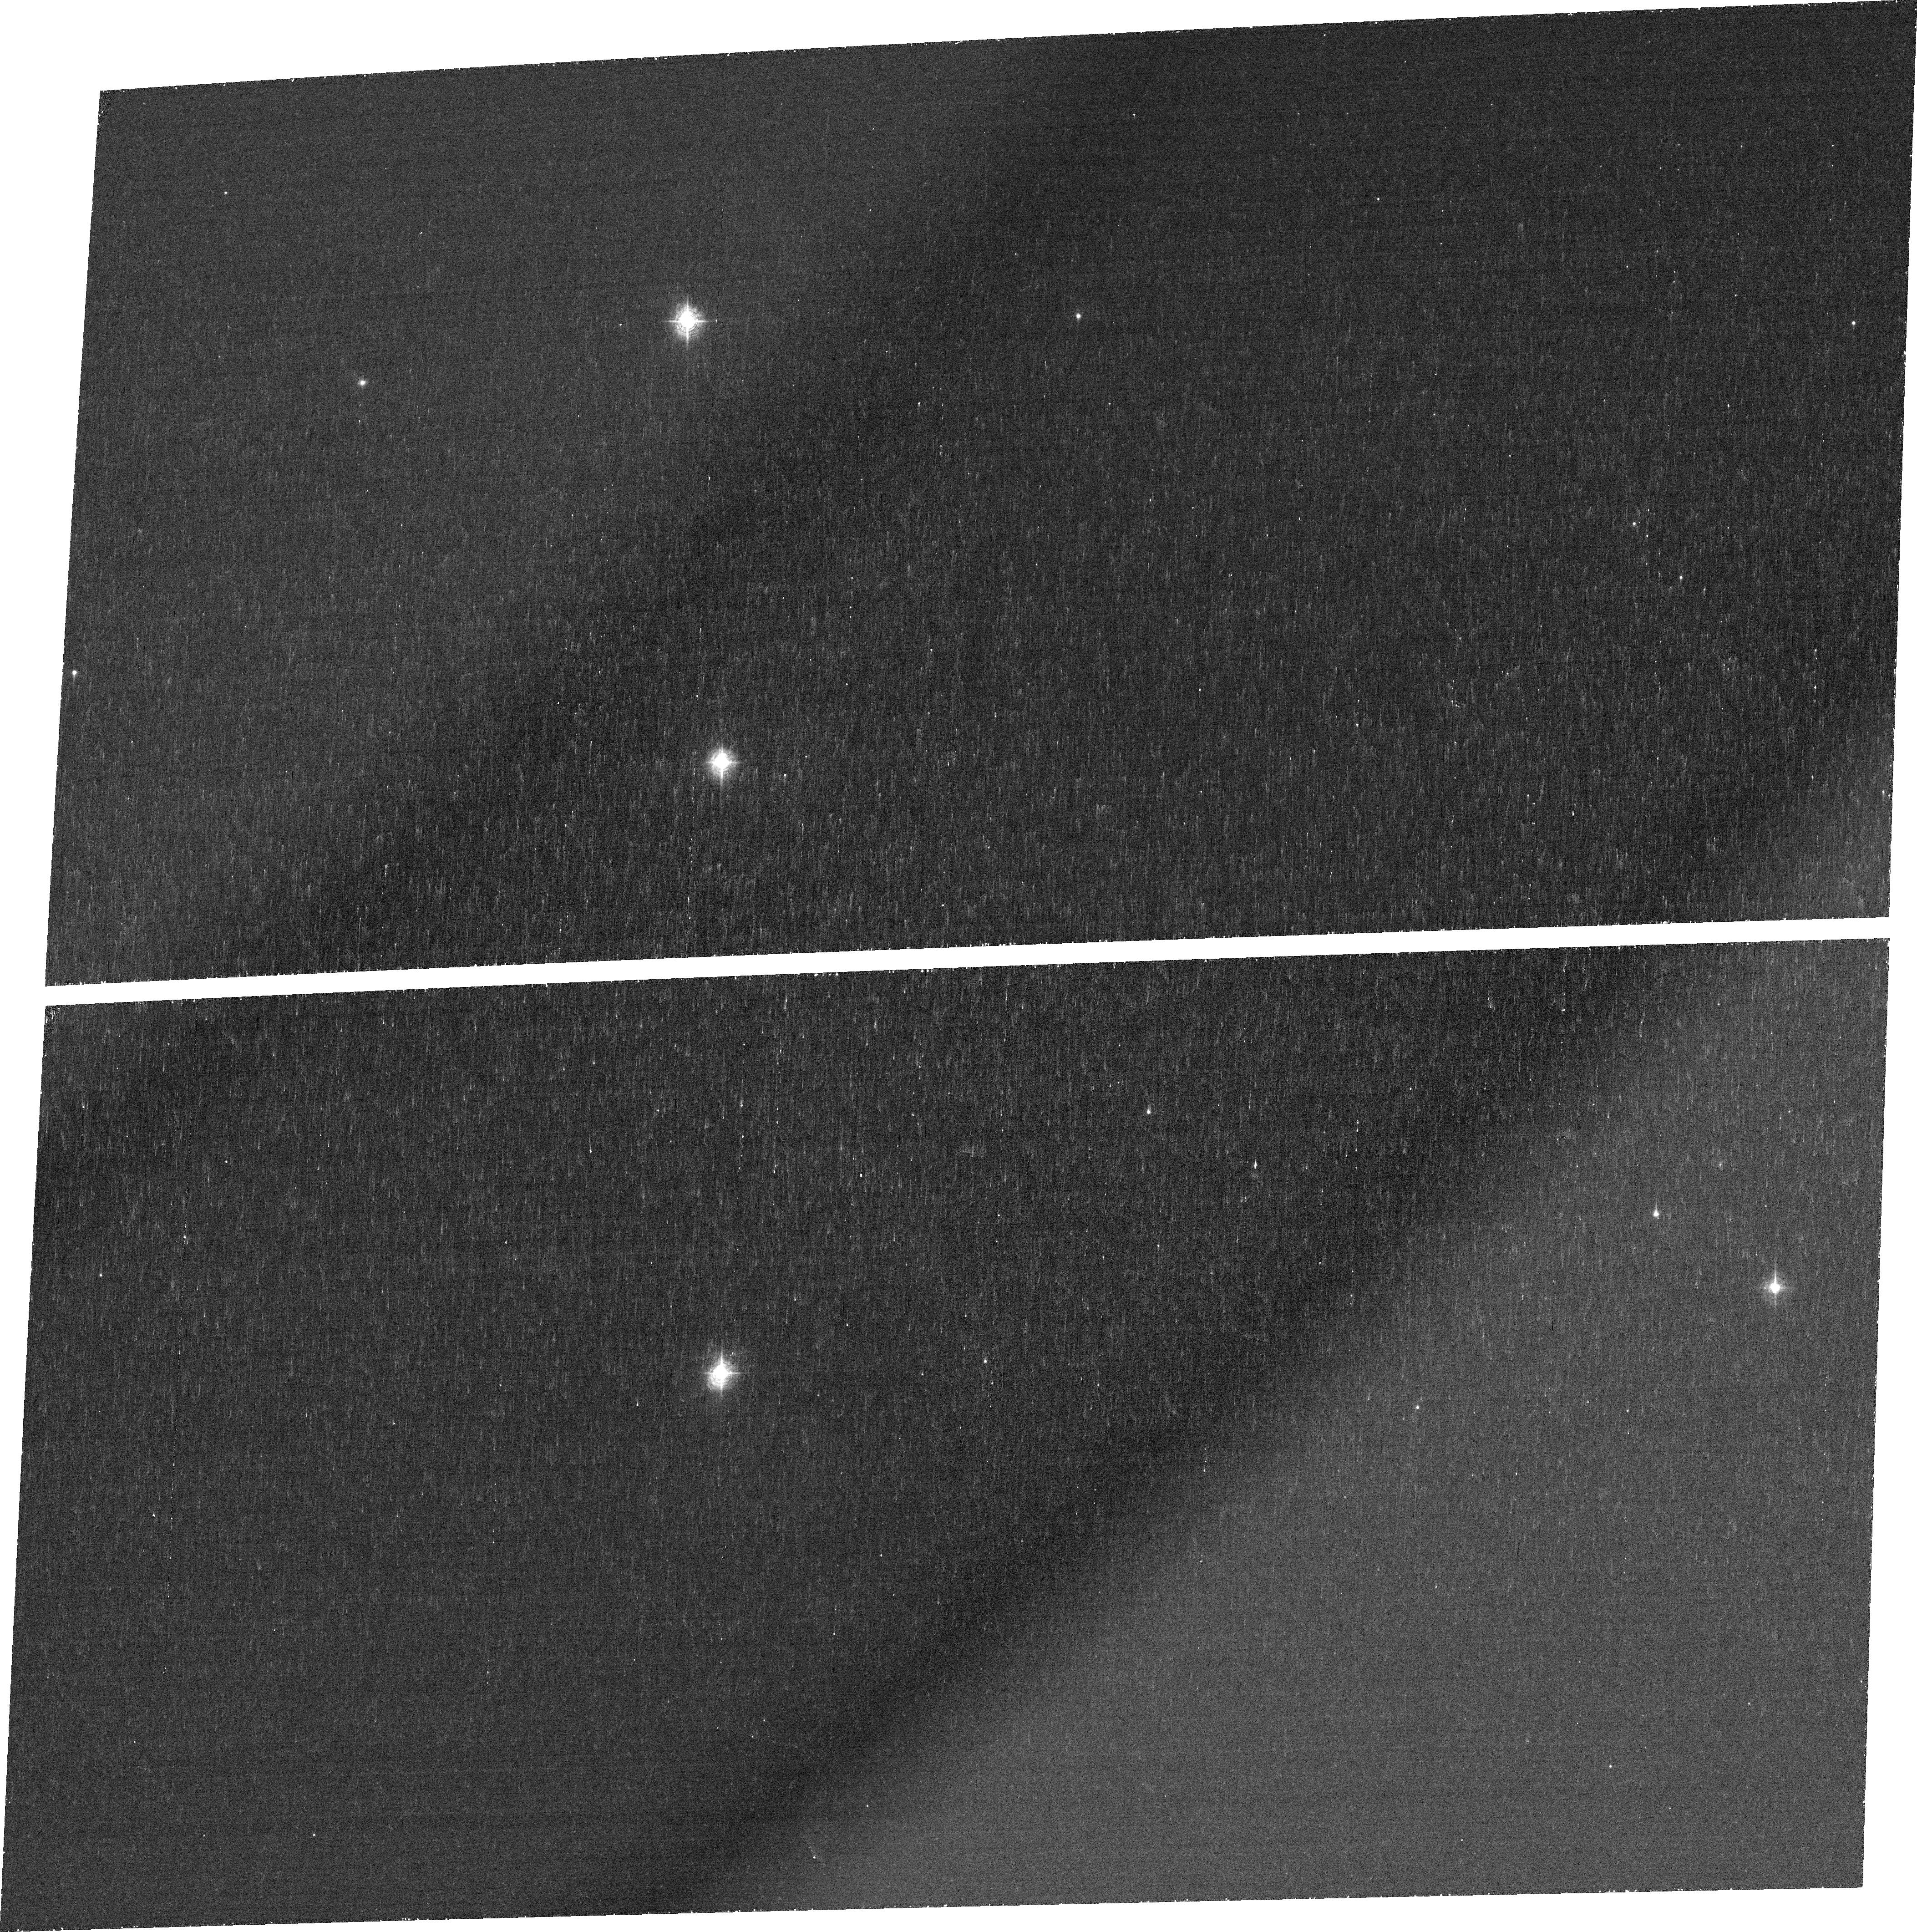
Target: SDSS-J081552.00+215623.6. Instrument: ACS/WFC. Filter: FR423N. Exposure: 42 min. Observation ID: jcag53050

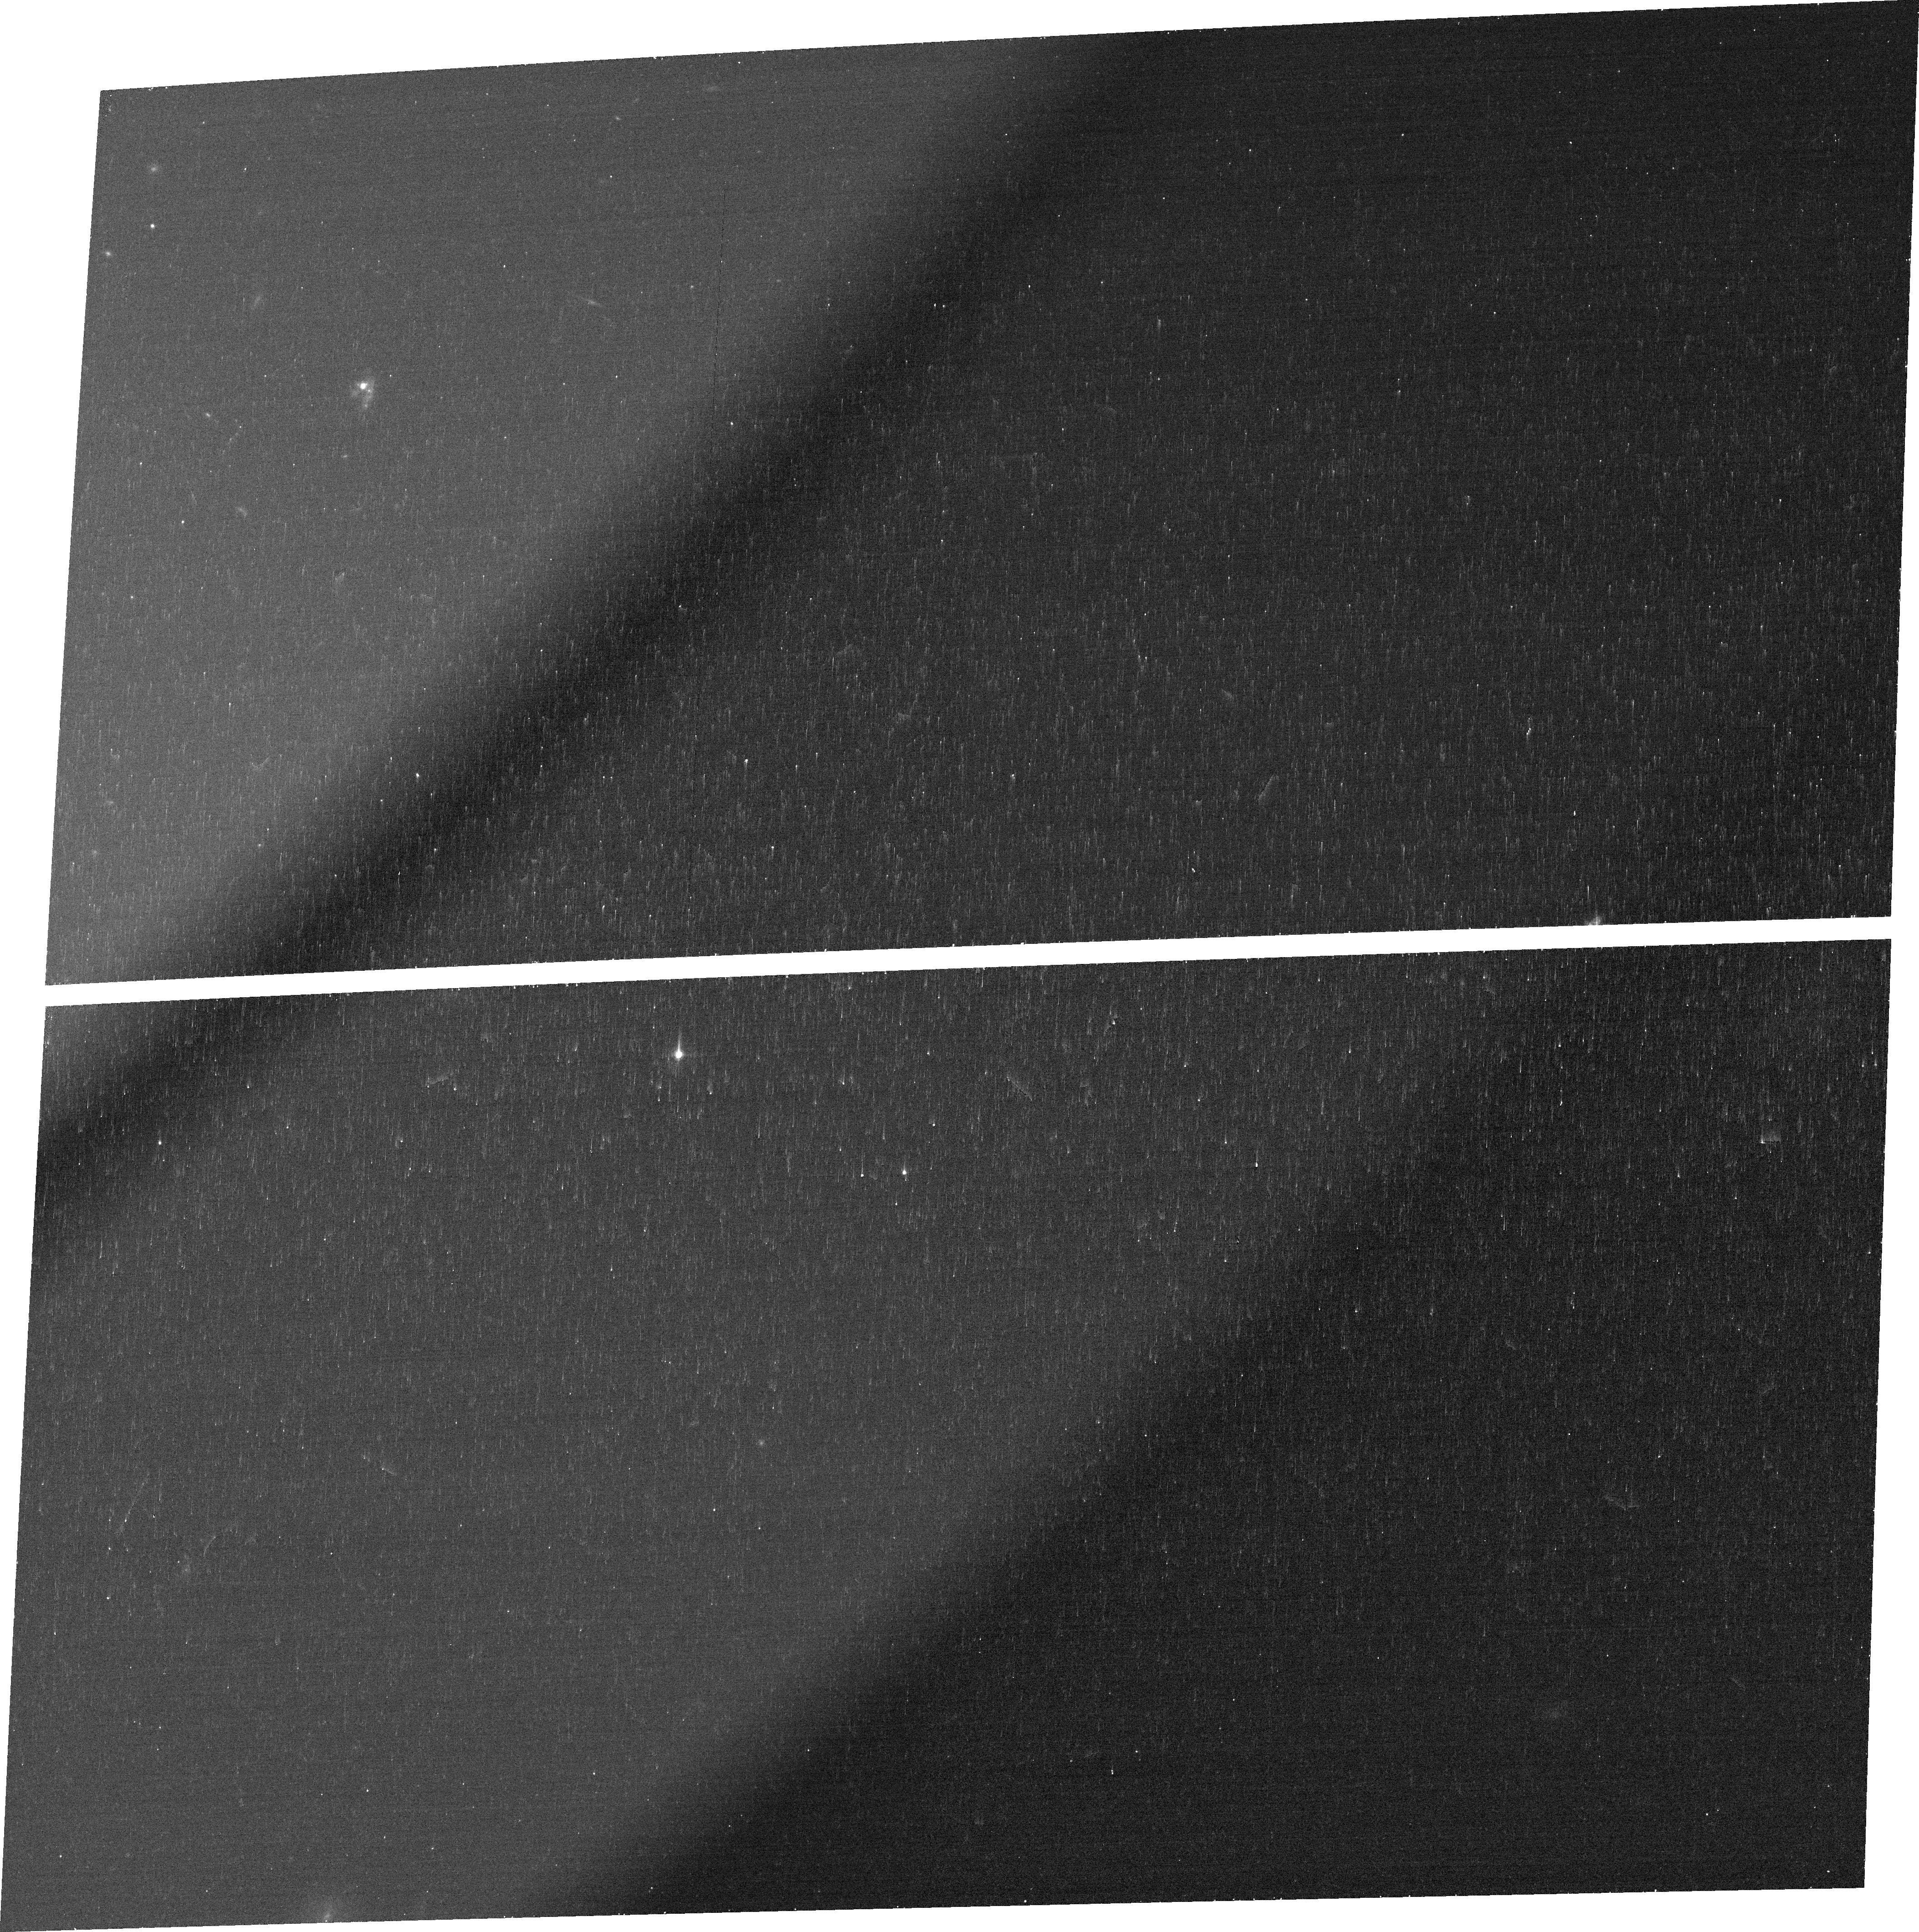
Target: SDSS-J145735.13+223201.8. Instrument: ACS/WFC. Filter: FR647M. Exposure: 14 min. Observation ID: jcag09010

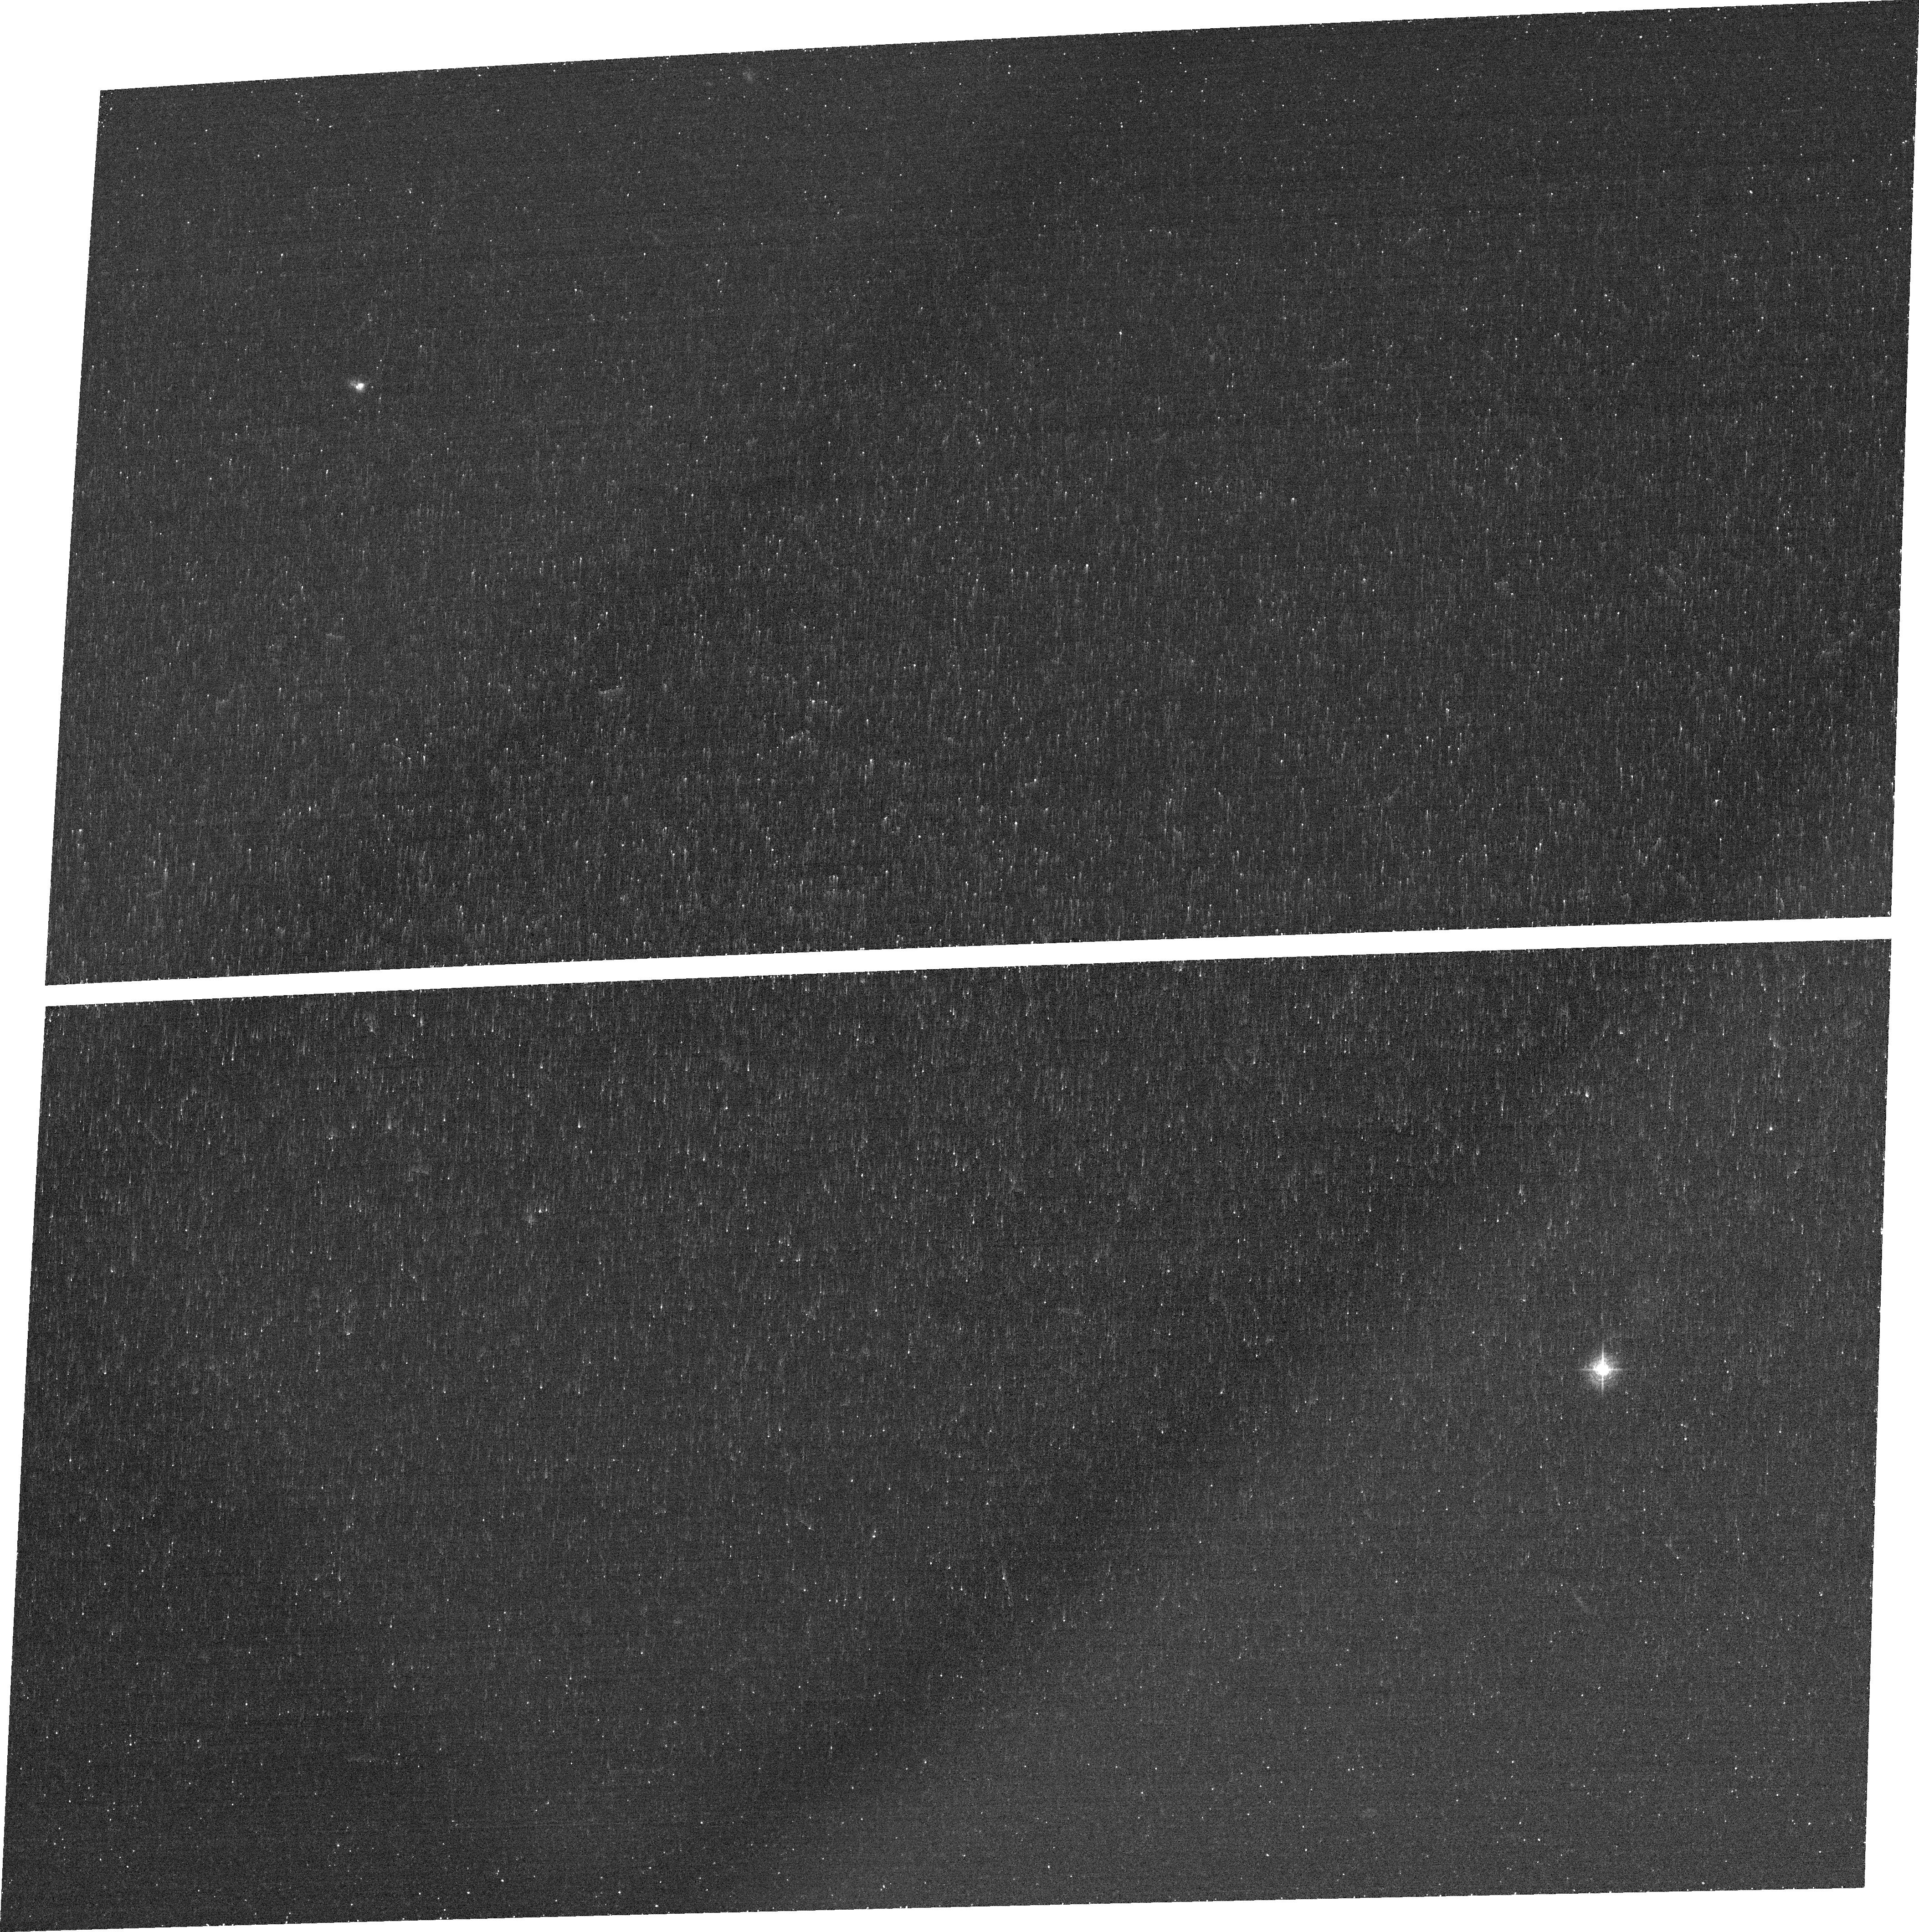
Target: SHOC-148. Instrument: ACS/WFC. Filter: FR423N. Exposure: 34 min. Observation ID: jcag10040

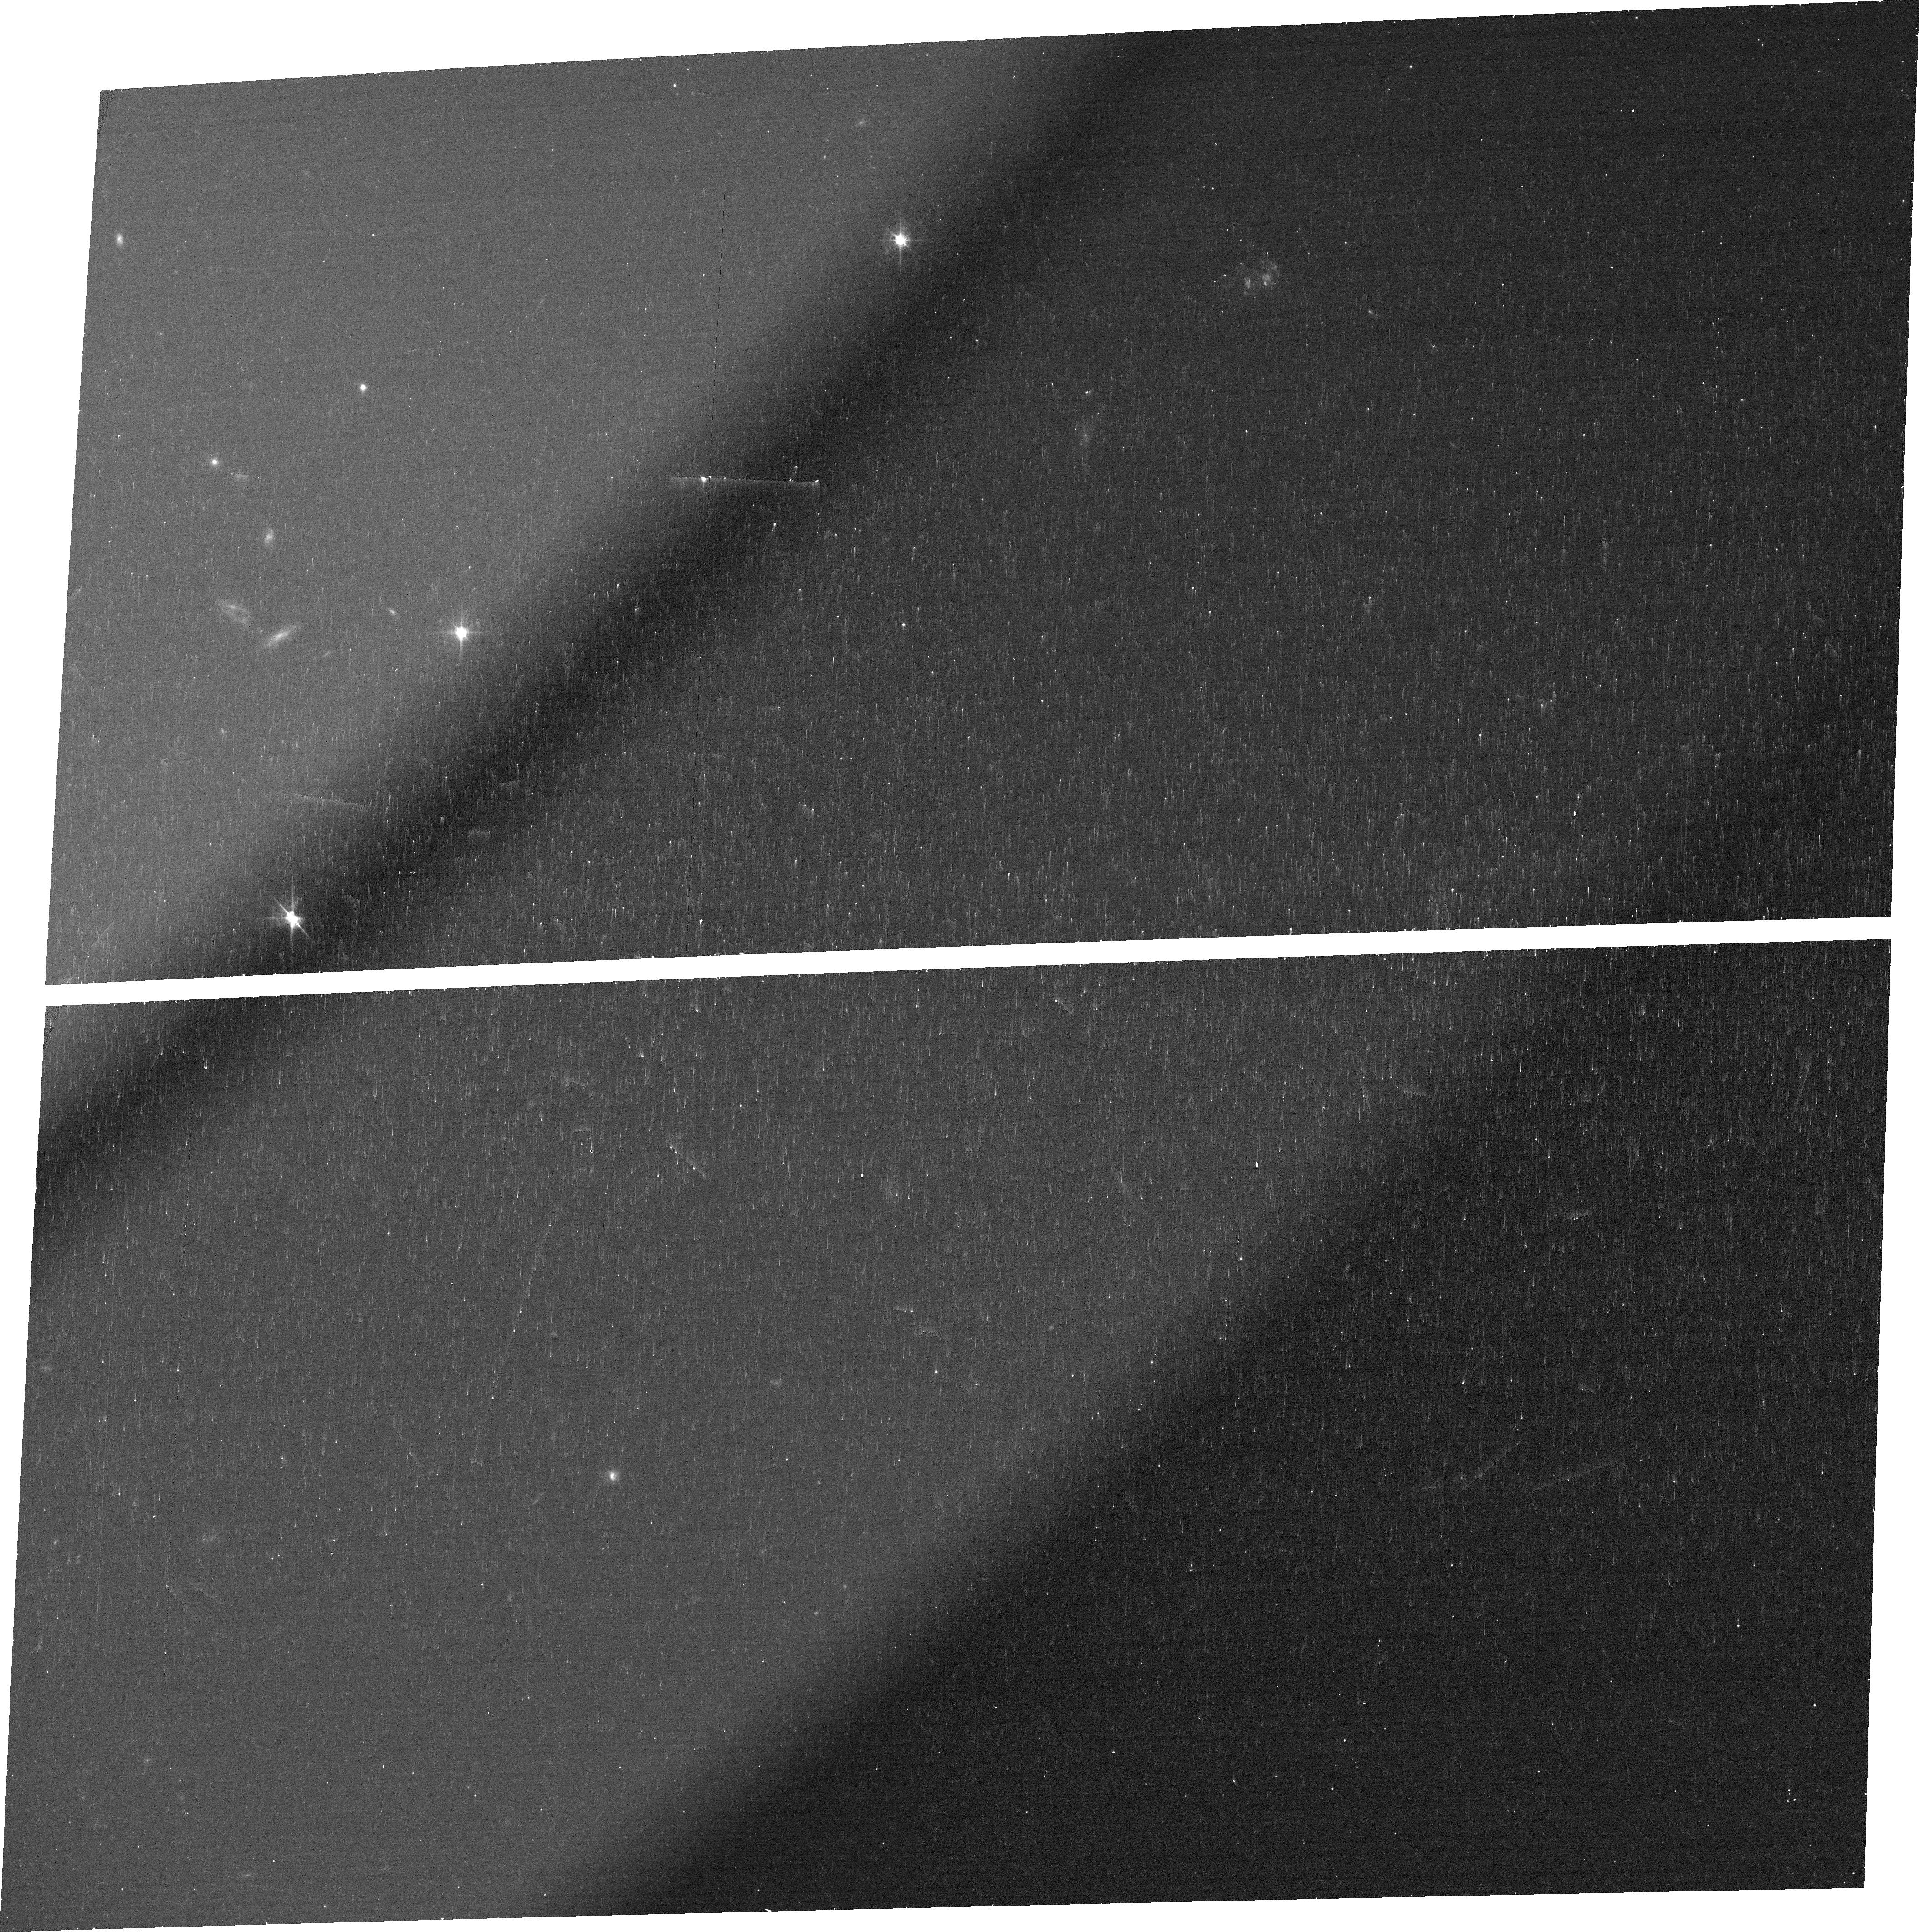
Target: SDSS-J121903.98+152608.5. Instrument: ACS/WFC. Filter: FR647M. Exposure: 16 min. Observation ID: jcag08020

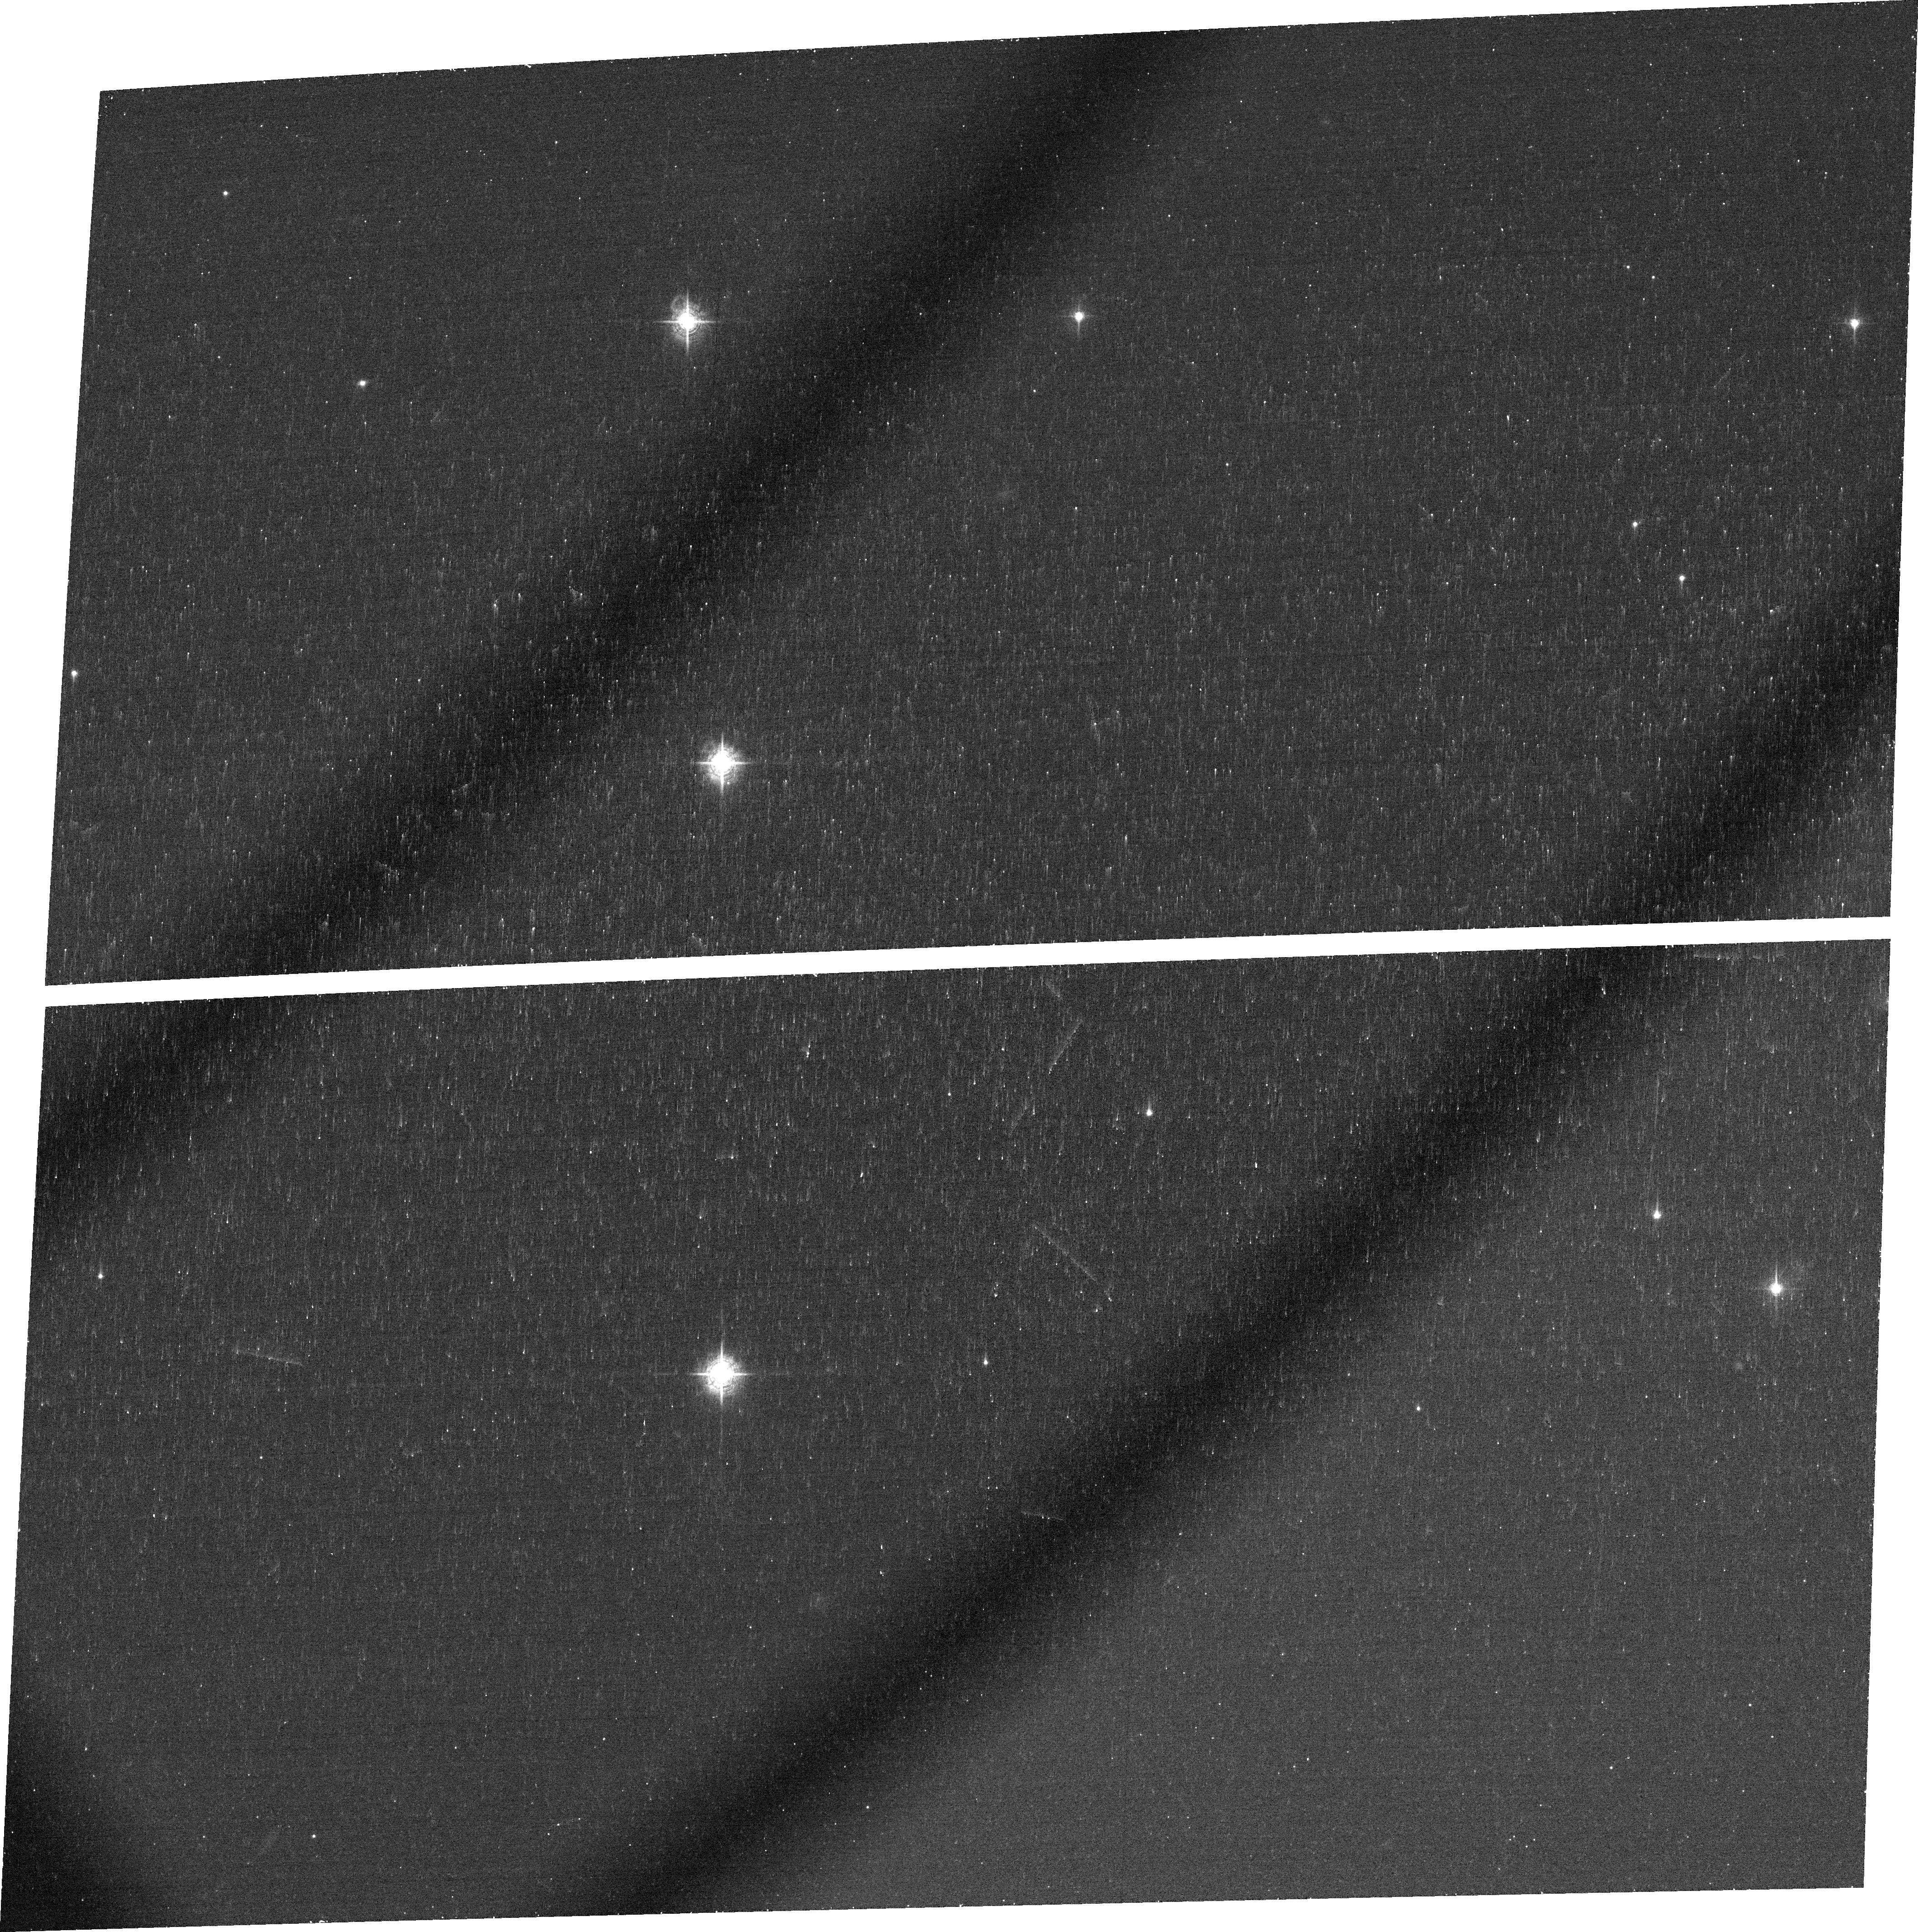
Target: SDSS-J081552.00+215623.6. Instrument: ACS/WFC. Filter: FR551N. Exposure: 24 min. Observation ID: jcag53030

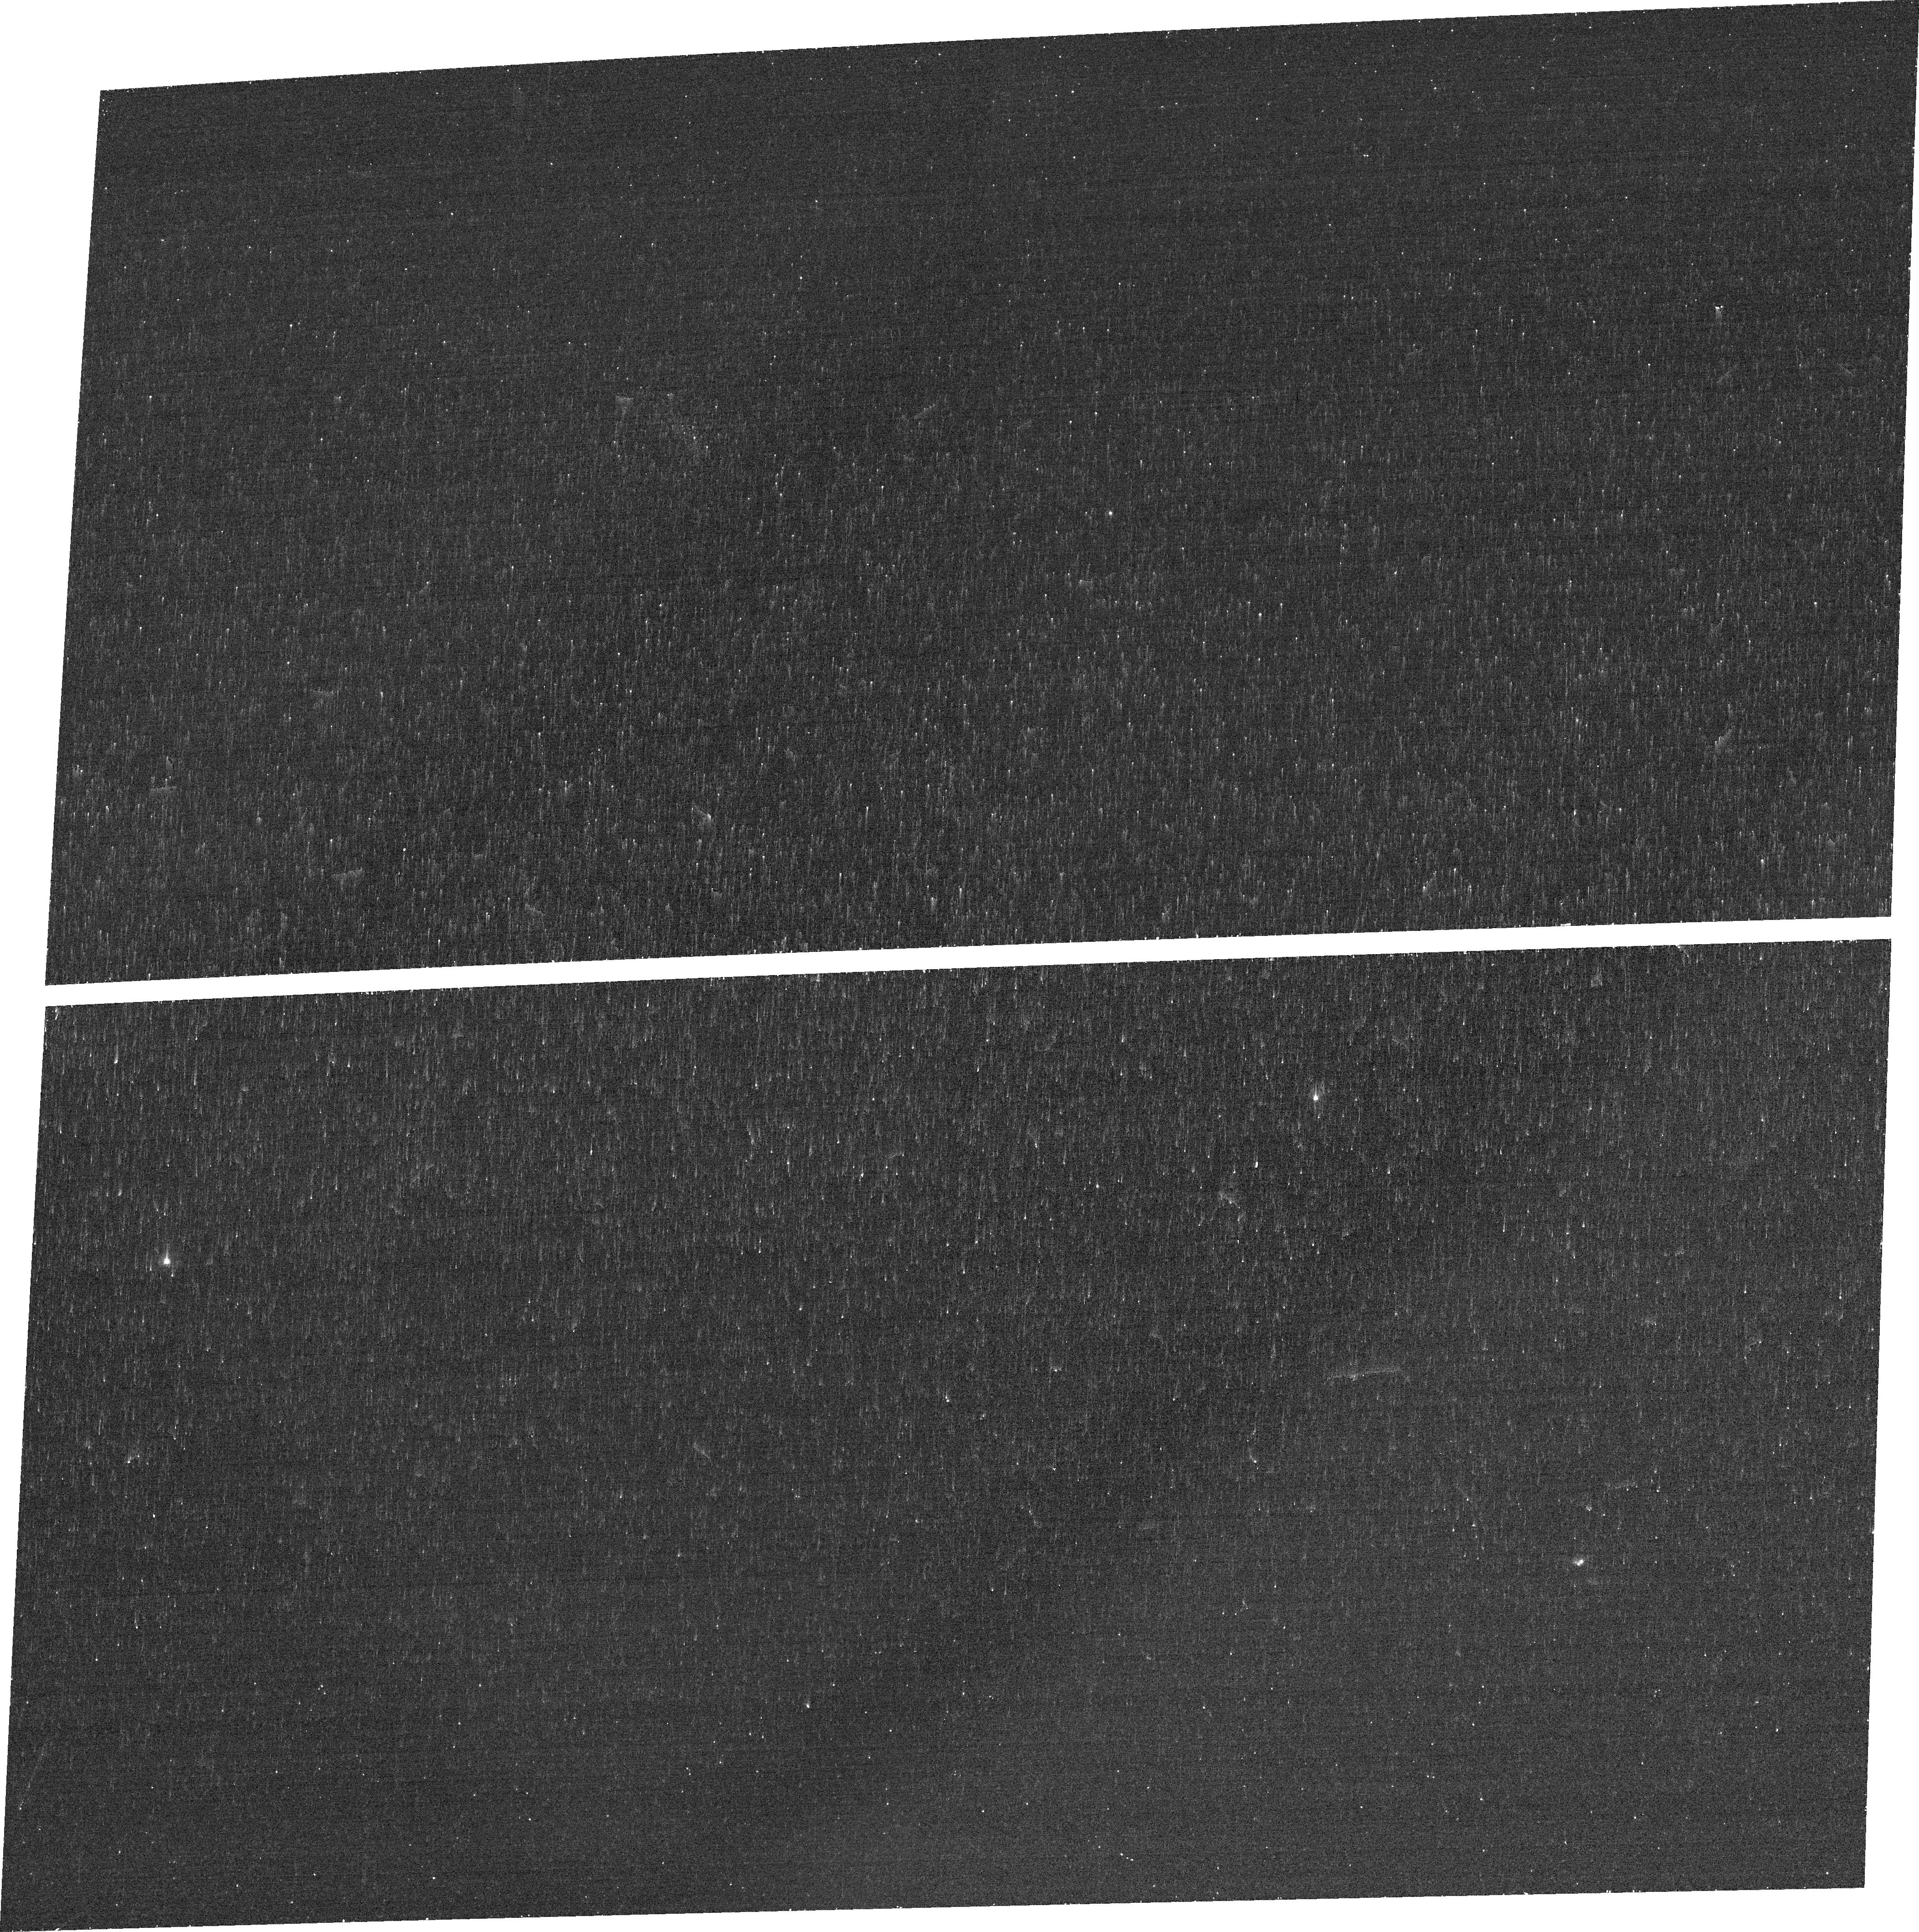
Target: SHOC-148. Instrument: ACS/WFC. Filter: FR462N. Exposure: 21 min. Observation ID: jcag06020

Green Pea Galaxies: Extreme, Optically-Thin Starbursts? (PI: Jaskot, Anne)

The high UV luminosities, compact sizes, and enormous ionization parameters of the Green Pea galaxies make them some of the most extreme starburst galaxies known. Most importantly, due to their unusual emission line ratios and high specific star formation rates, the Green Peas are the best candidates for escaping ionizing radiation in the nearby Universe. We propose to study four Green Peas with COS FUV spectra and ACS emission line imaging to constrain the Lyman continuum (LyC) escape fraction and determine the origin of high ionization emission in these galaxies. COS spectra will set strong limits on the LyC optical depth via the residual intensity in the CII 1335 line, while the NV 1240 line will constrain the stellar population's age and ionizing flux. We will also observe the starbursts with ACS ramp filters in [OII], [OIII], HeII, and H-beta to determine whether the nebular emission is consistent with a low LyC optical depth. The [OIII]/[OII] ratio map will reveal the ionization structure of the emitting gas. If the [OIII] emission is found to be more spatially extended than the [OII] in any regions, it will imply that the regions are most likely optically thin. If HeII is found to be spatially offset from the dominant nebular emission, then we infer the presence of shocks. Correcting for this shock contribution to the observed emission is critical to accurately evaluate the LyC optical depth. These observations will either reveal the Green Peas as a class of galaxies having substantial LyC escape fractions or demonstrate that even some of the most extreme galaxies in the nearby Universe are optically thick.